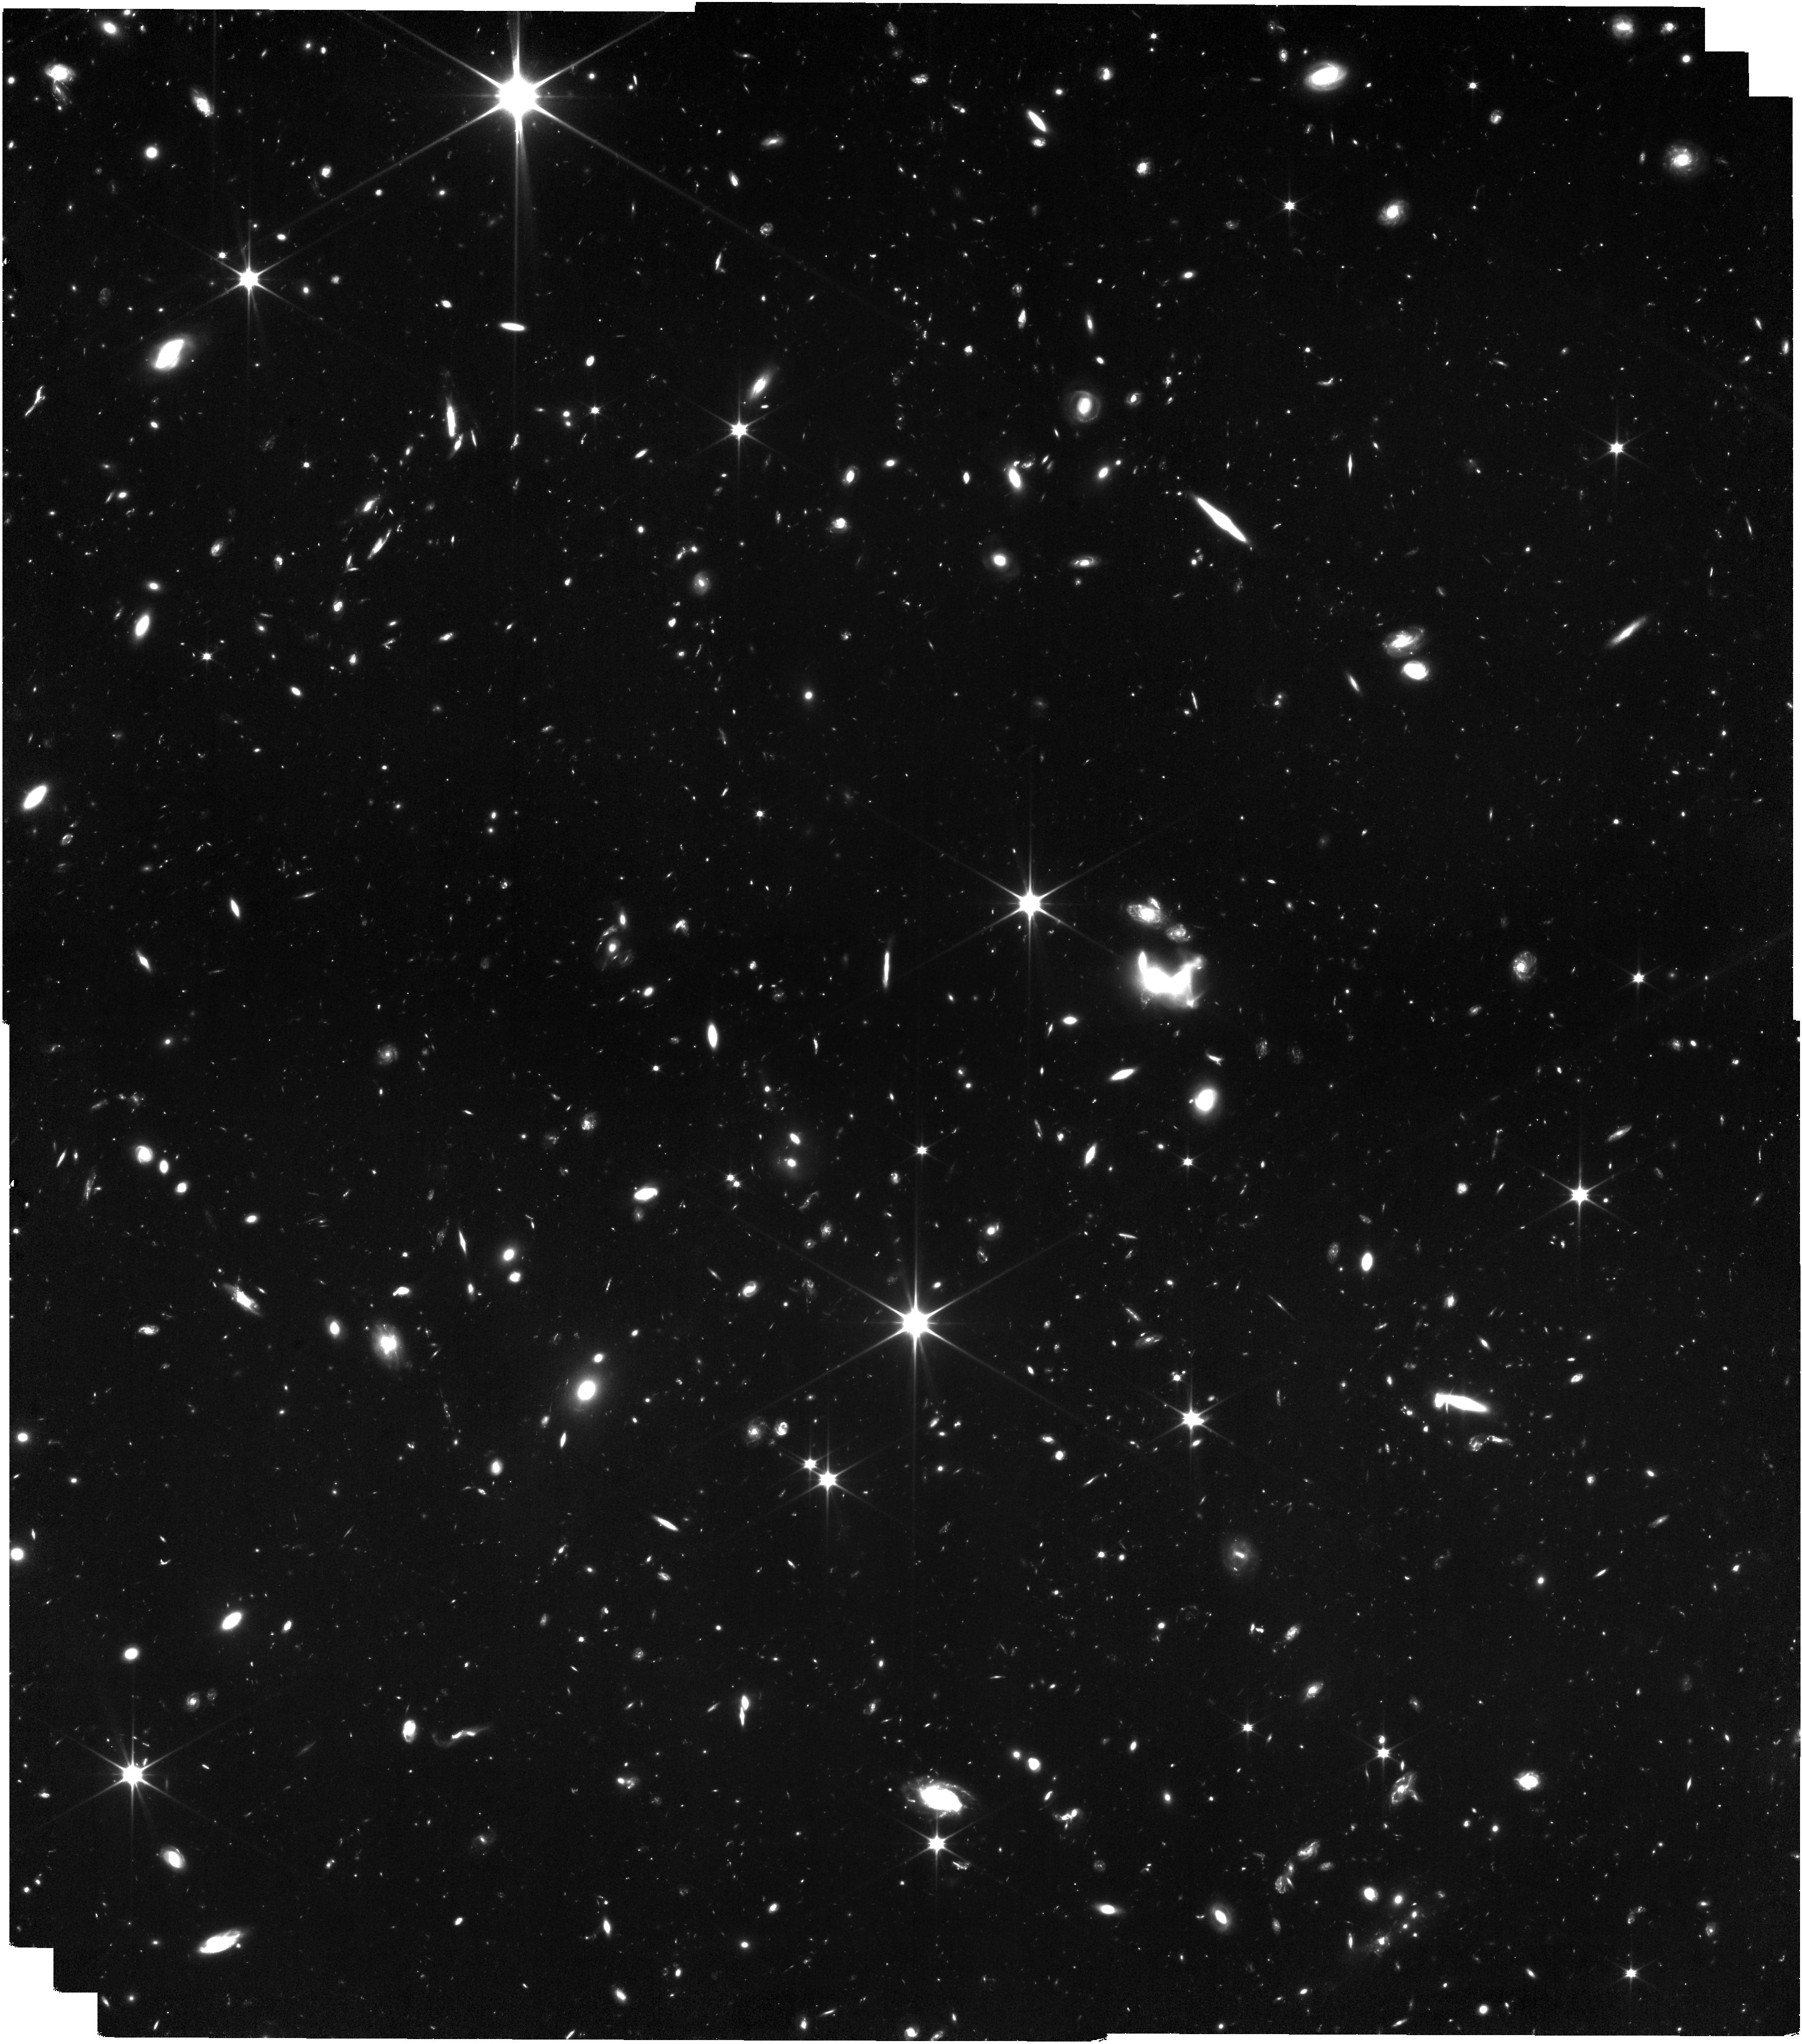
Target: ABELL2744
Instrument: NIRISS
Filter: CLEAR+F090W
Exposure: 6.9 h
Observation ID: jw03516-o002_t001_niriss_clear-f090w

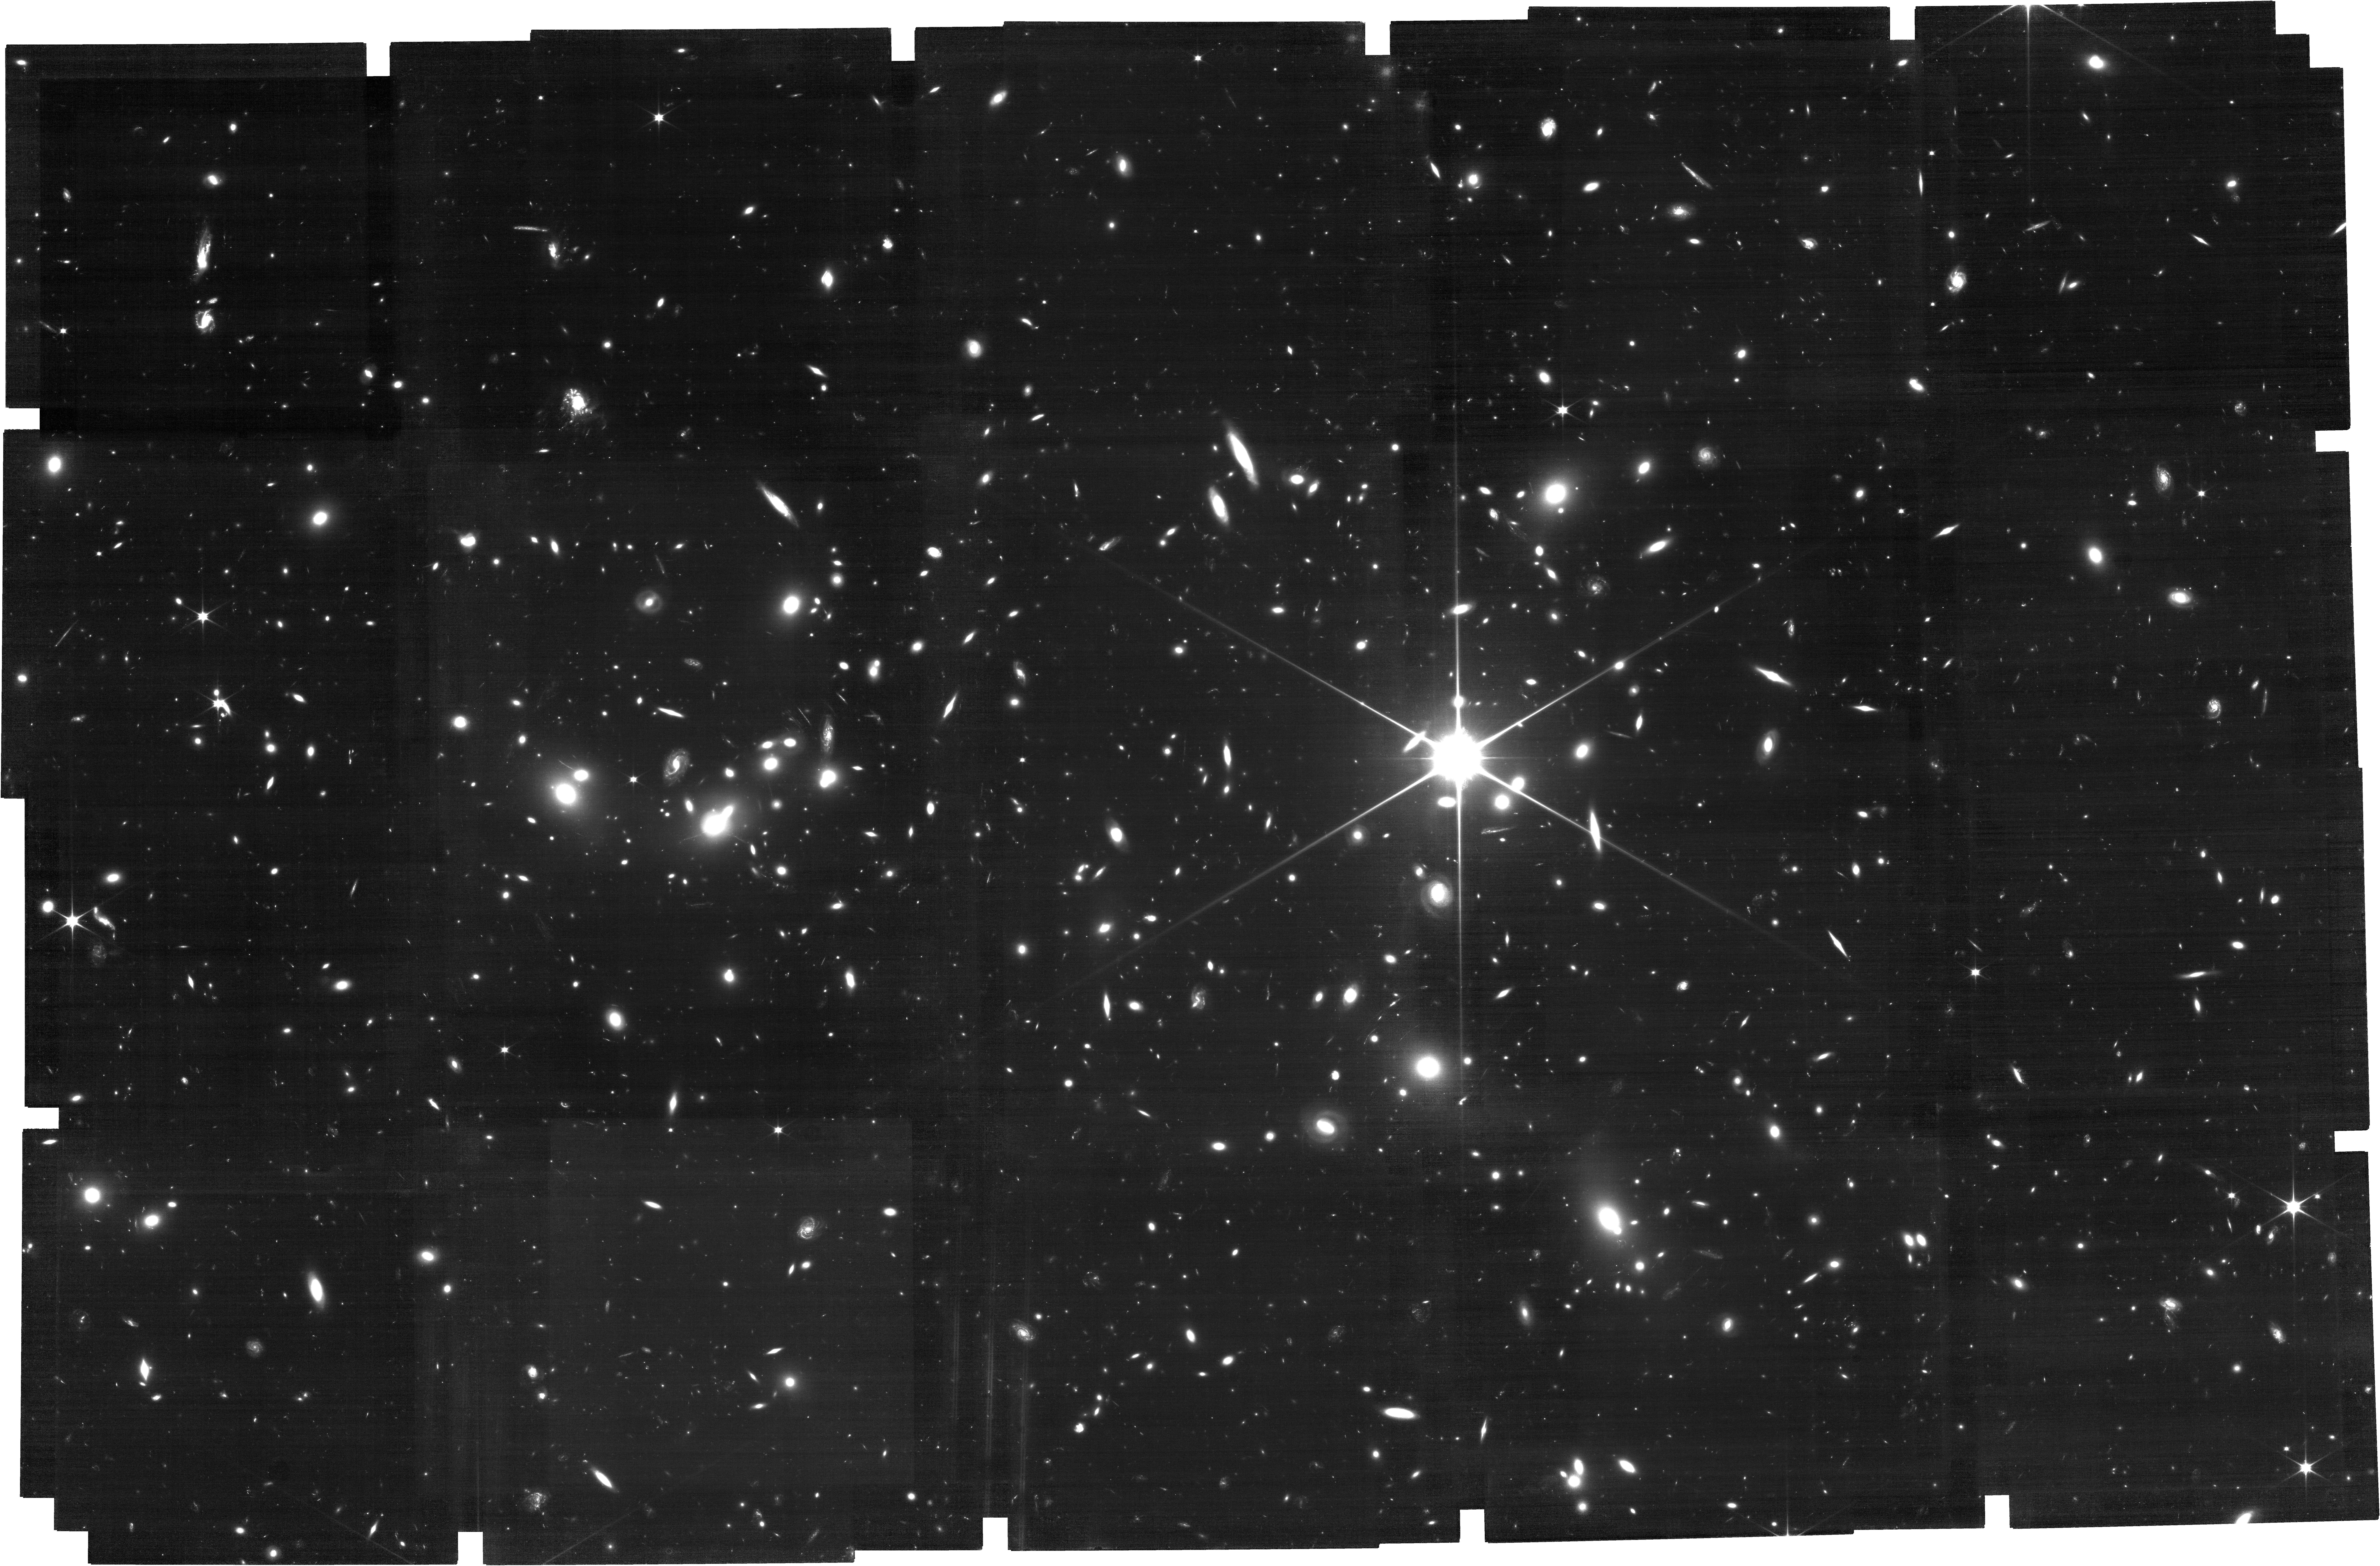
Target: ABELL2744
Instrument: NIRCAM
Filter: F070W
Exposure: 6.9 h
Observation ID: jw03516-o001_t001_nircam_clear-f070w

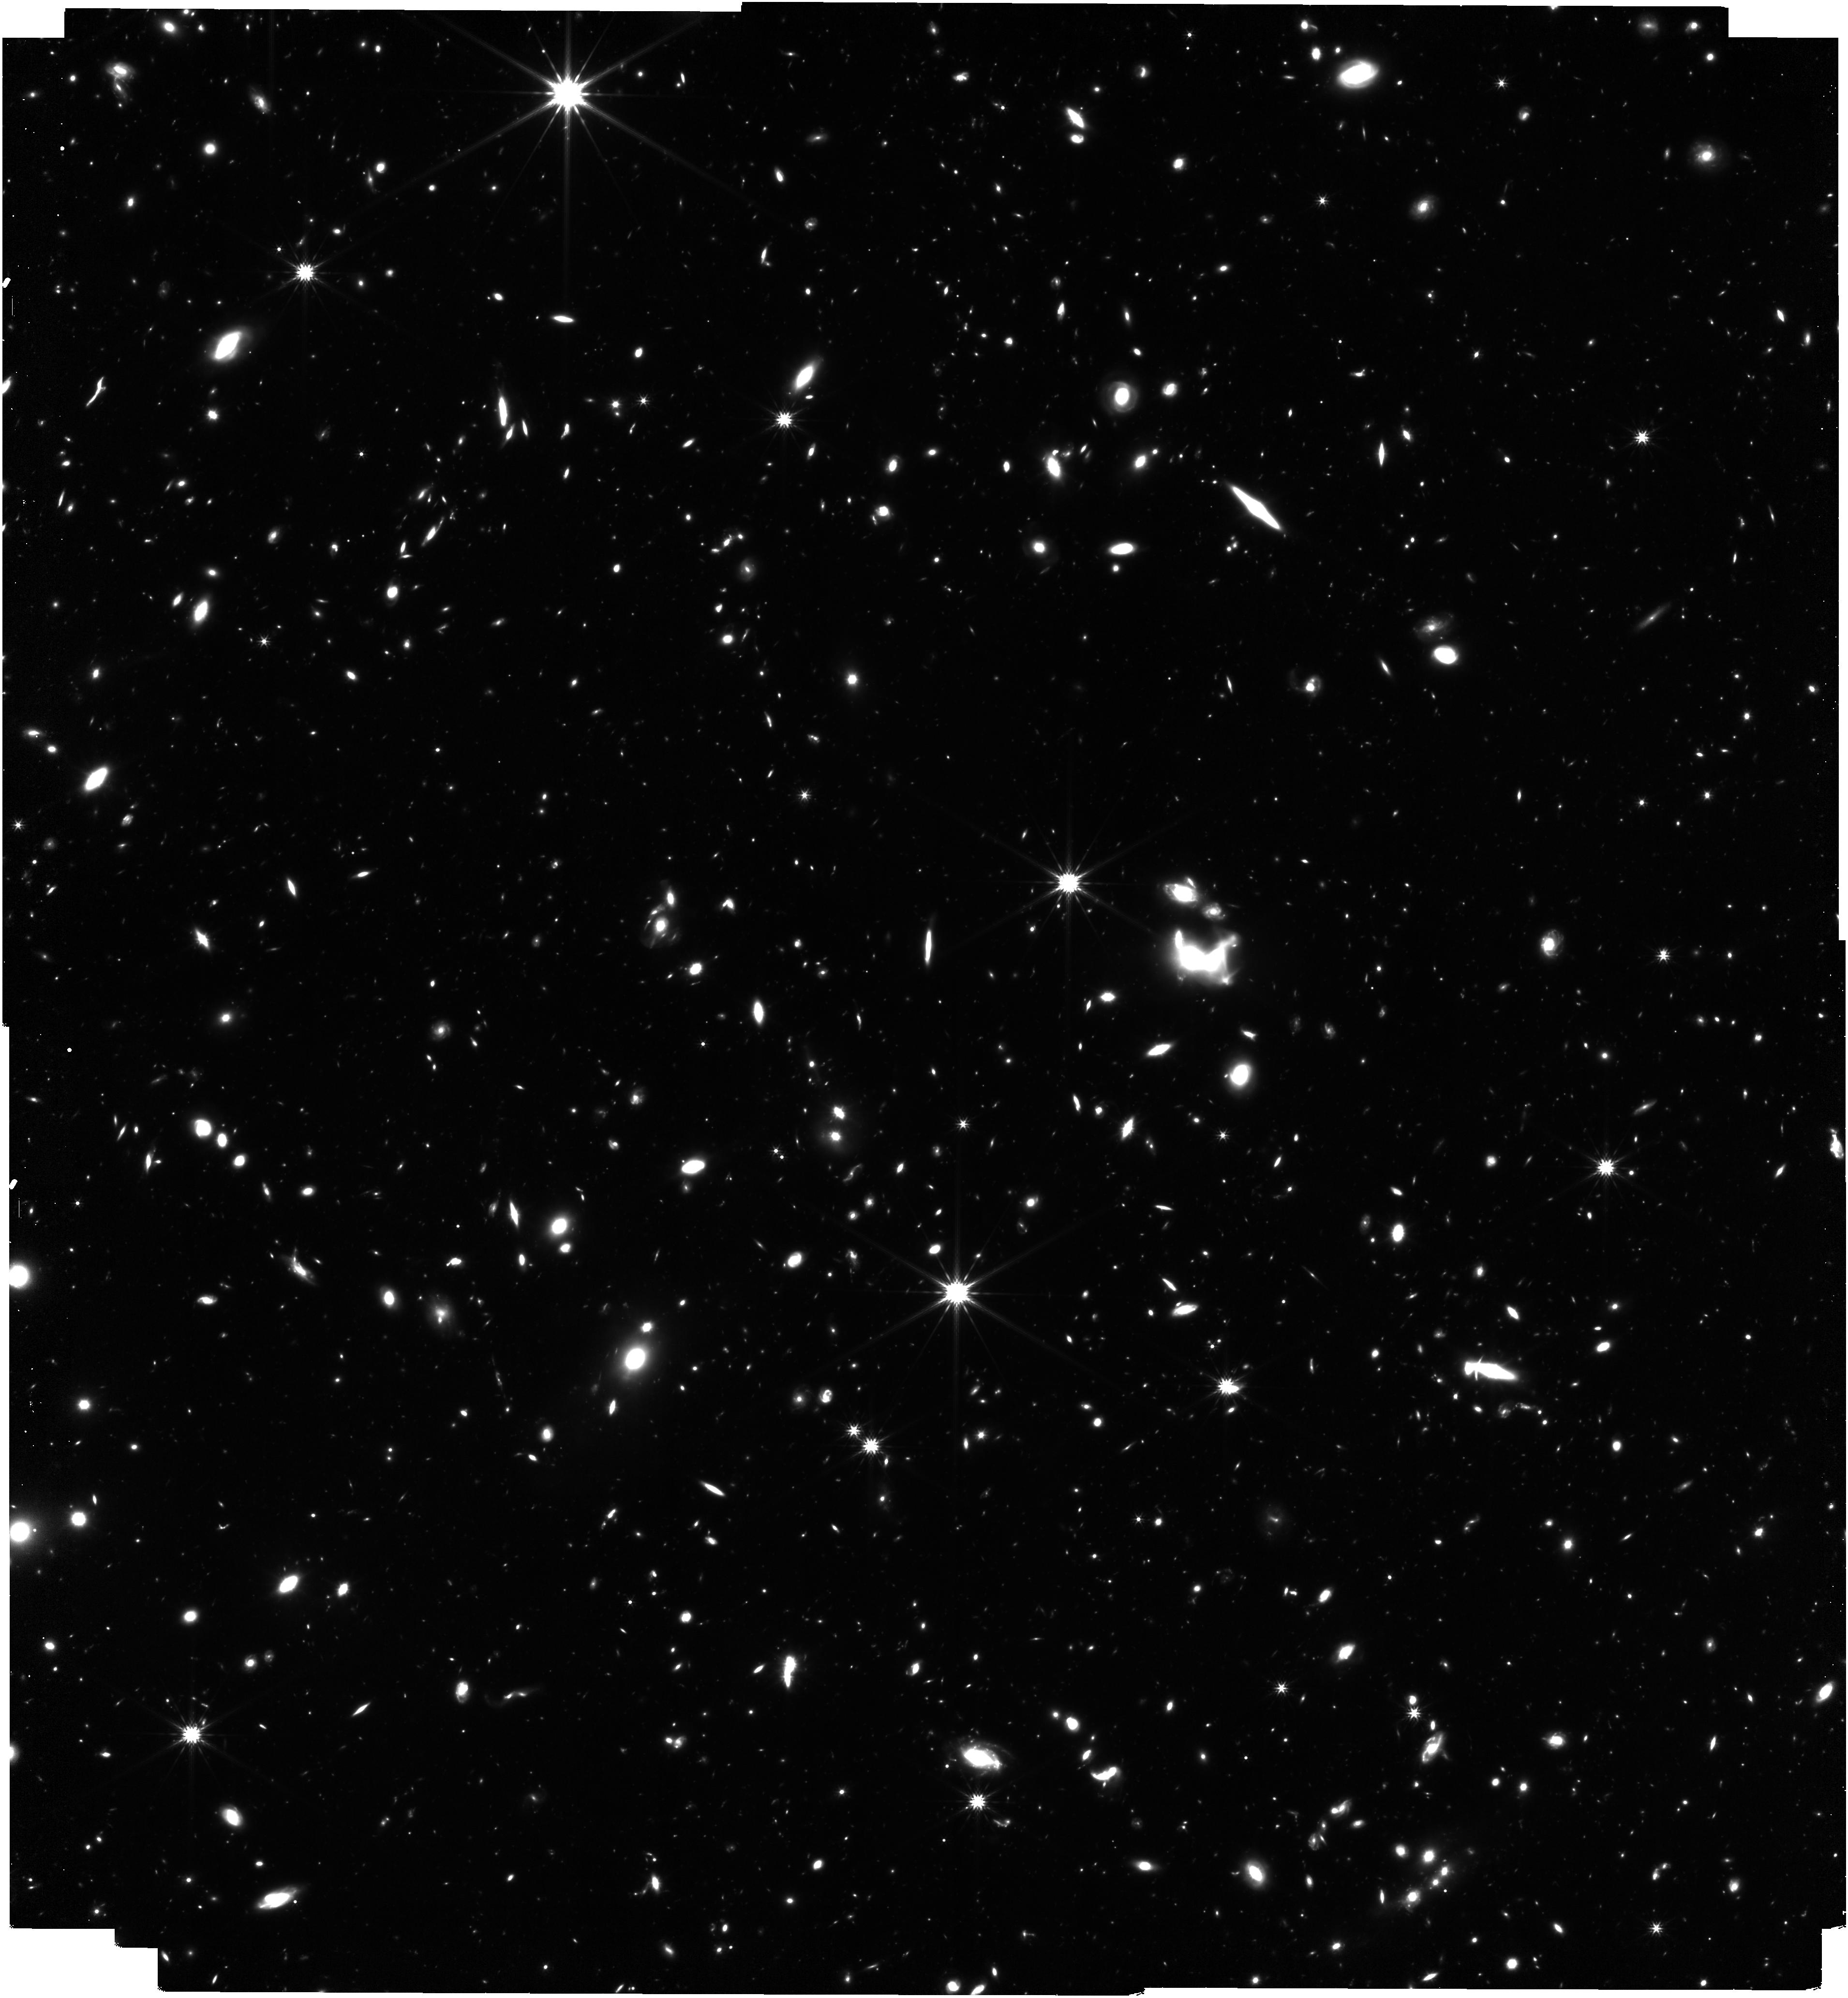
Target: ABELL2744
Instrument: NIRISS
Filter: F277W
Exposure: 7.4 h
Observation ID: jw03516-o002_t001_niriss_clearp-f277w

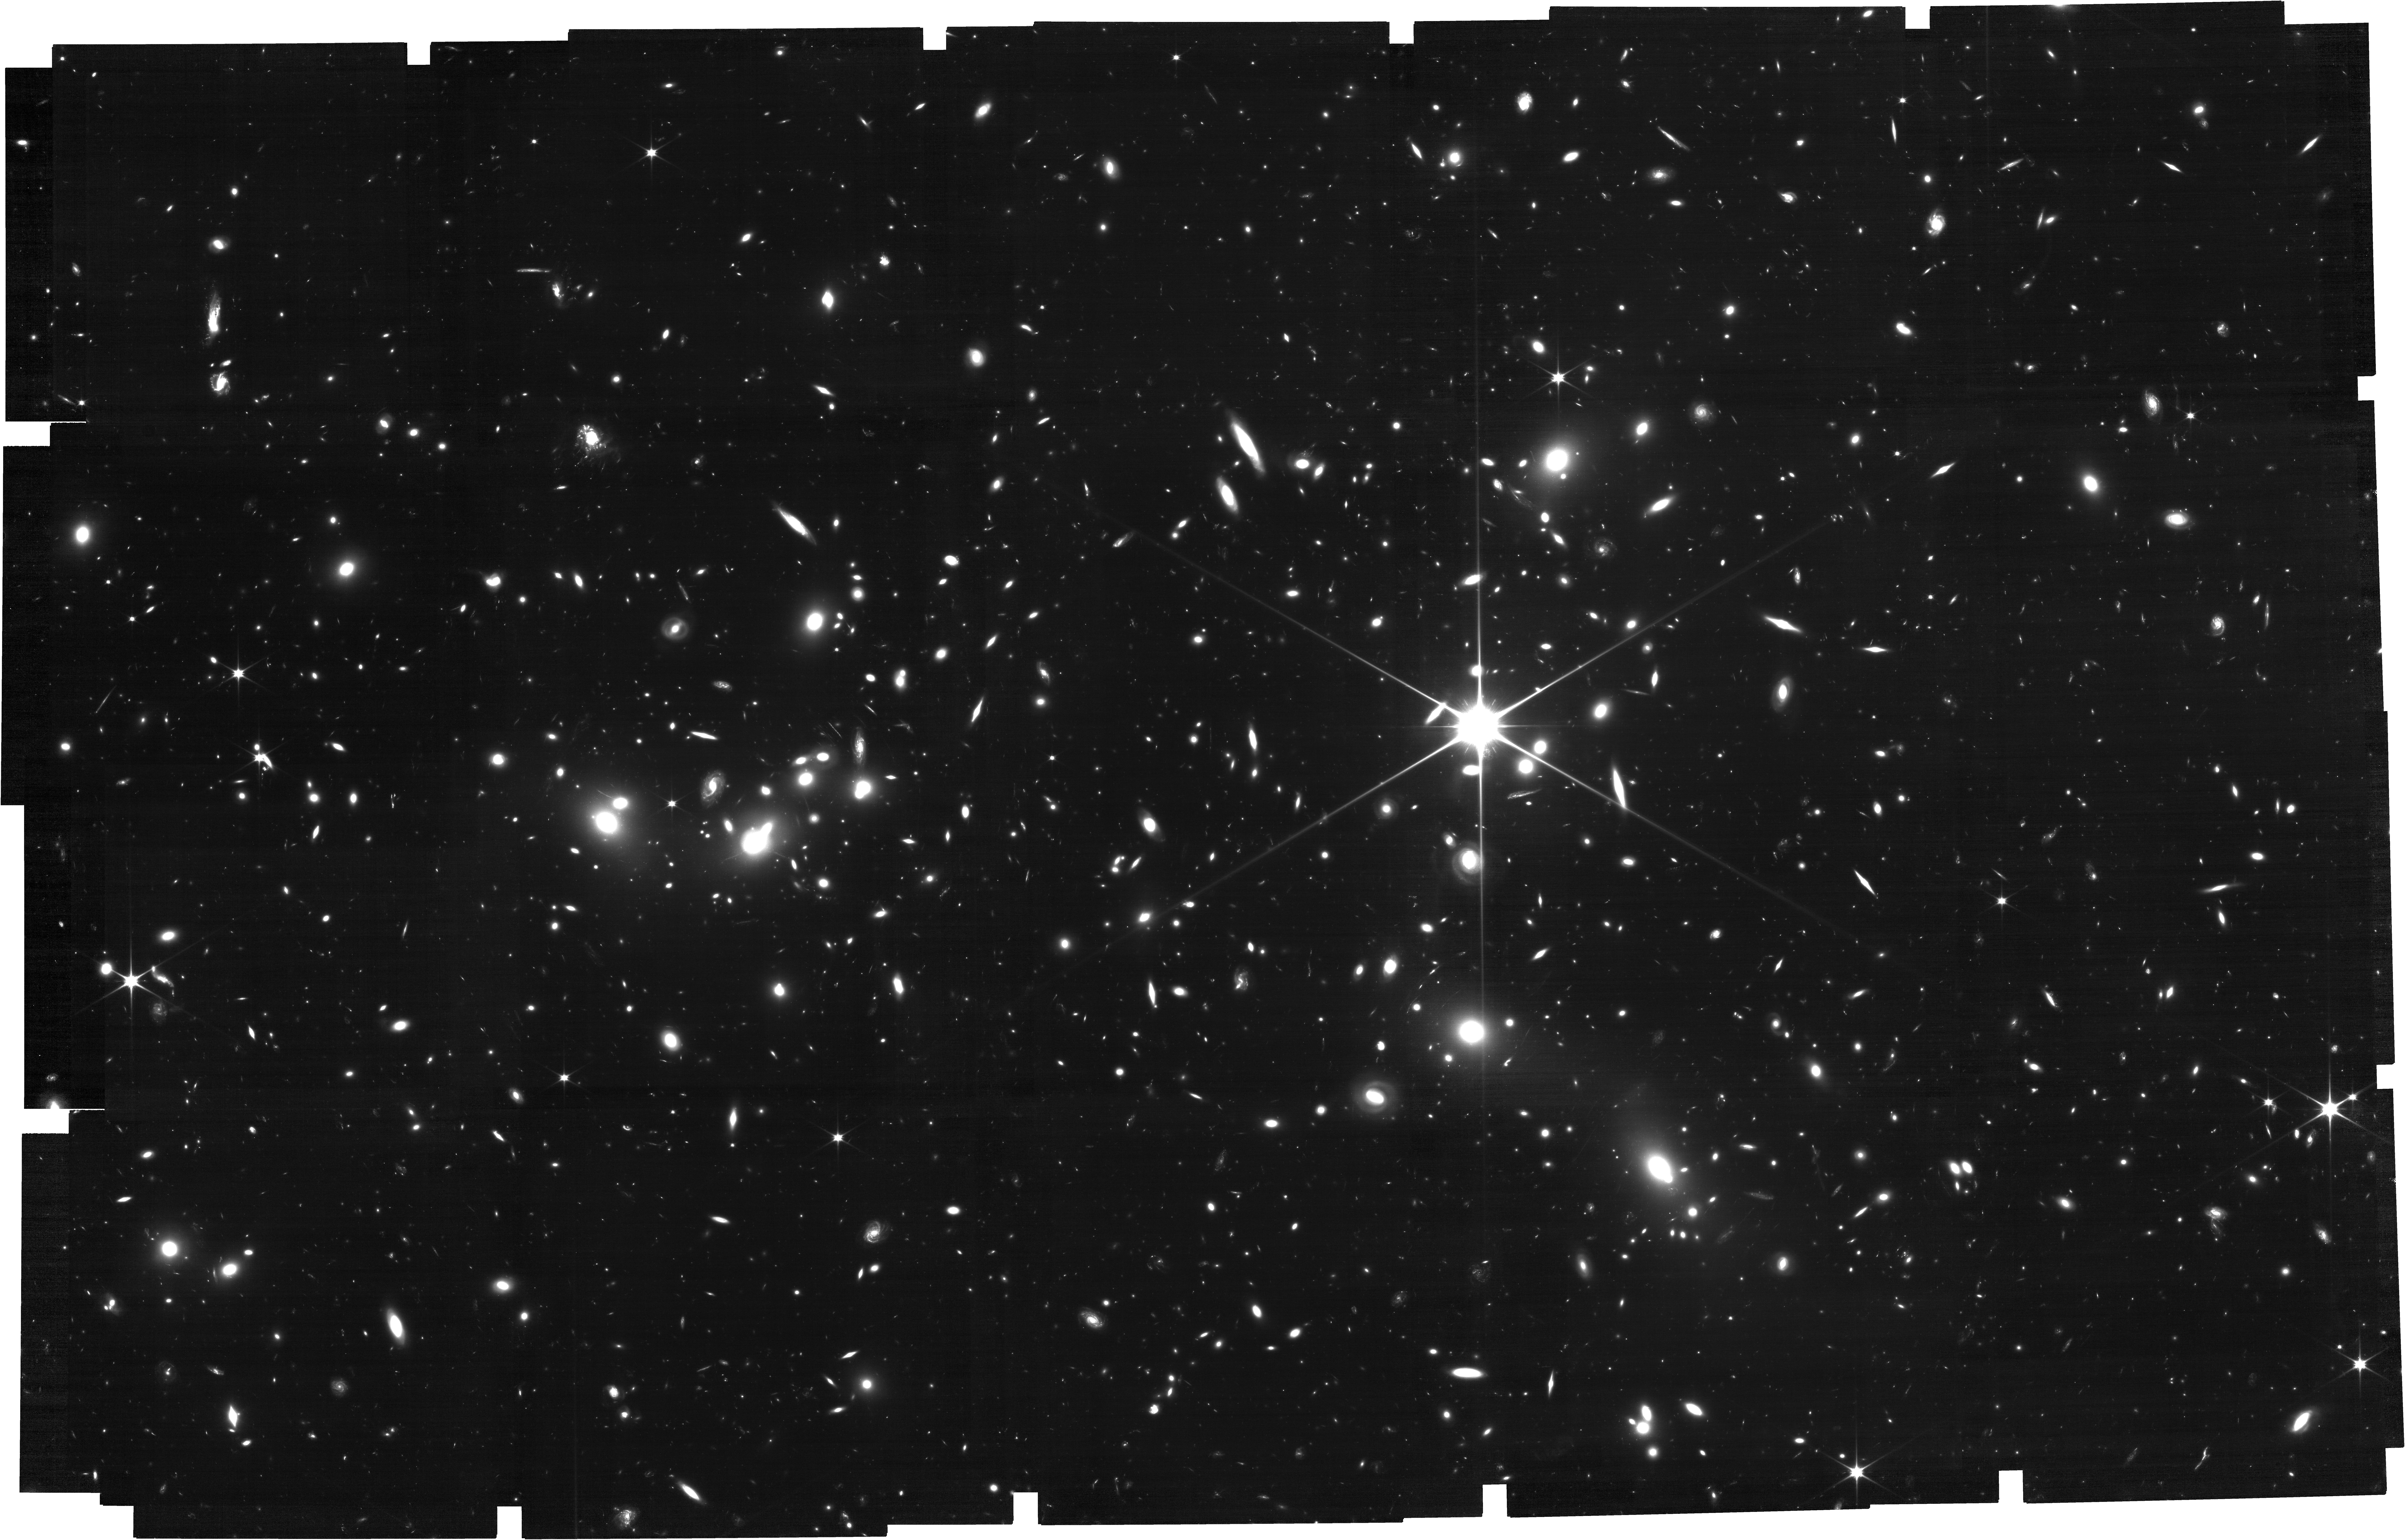
Target: ABELL2744
Instrument: NIRCAM
Filter: F090W
Exposure: 8.6 h
Observation ID: jw03516-o002_t001_nircam_clear-f090w

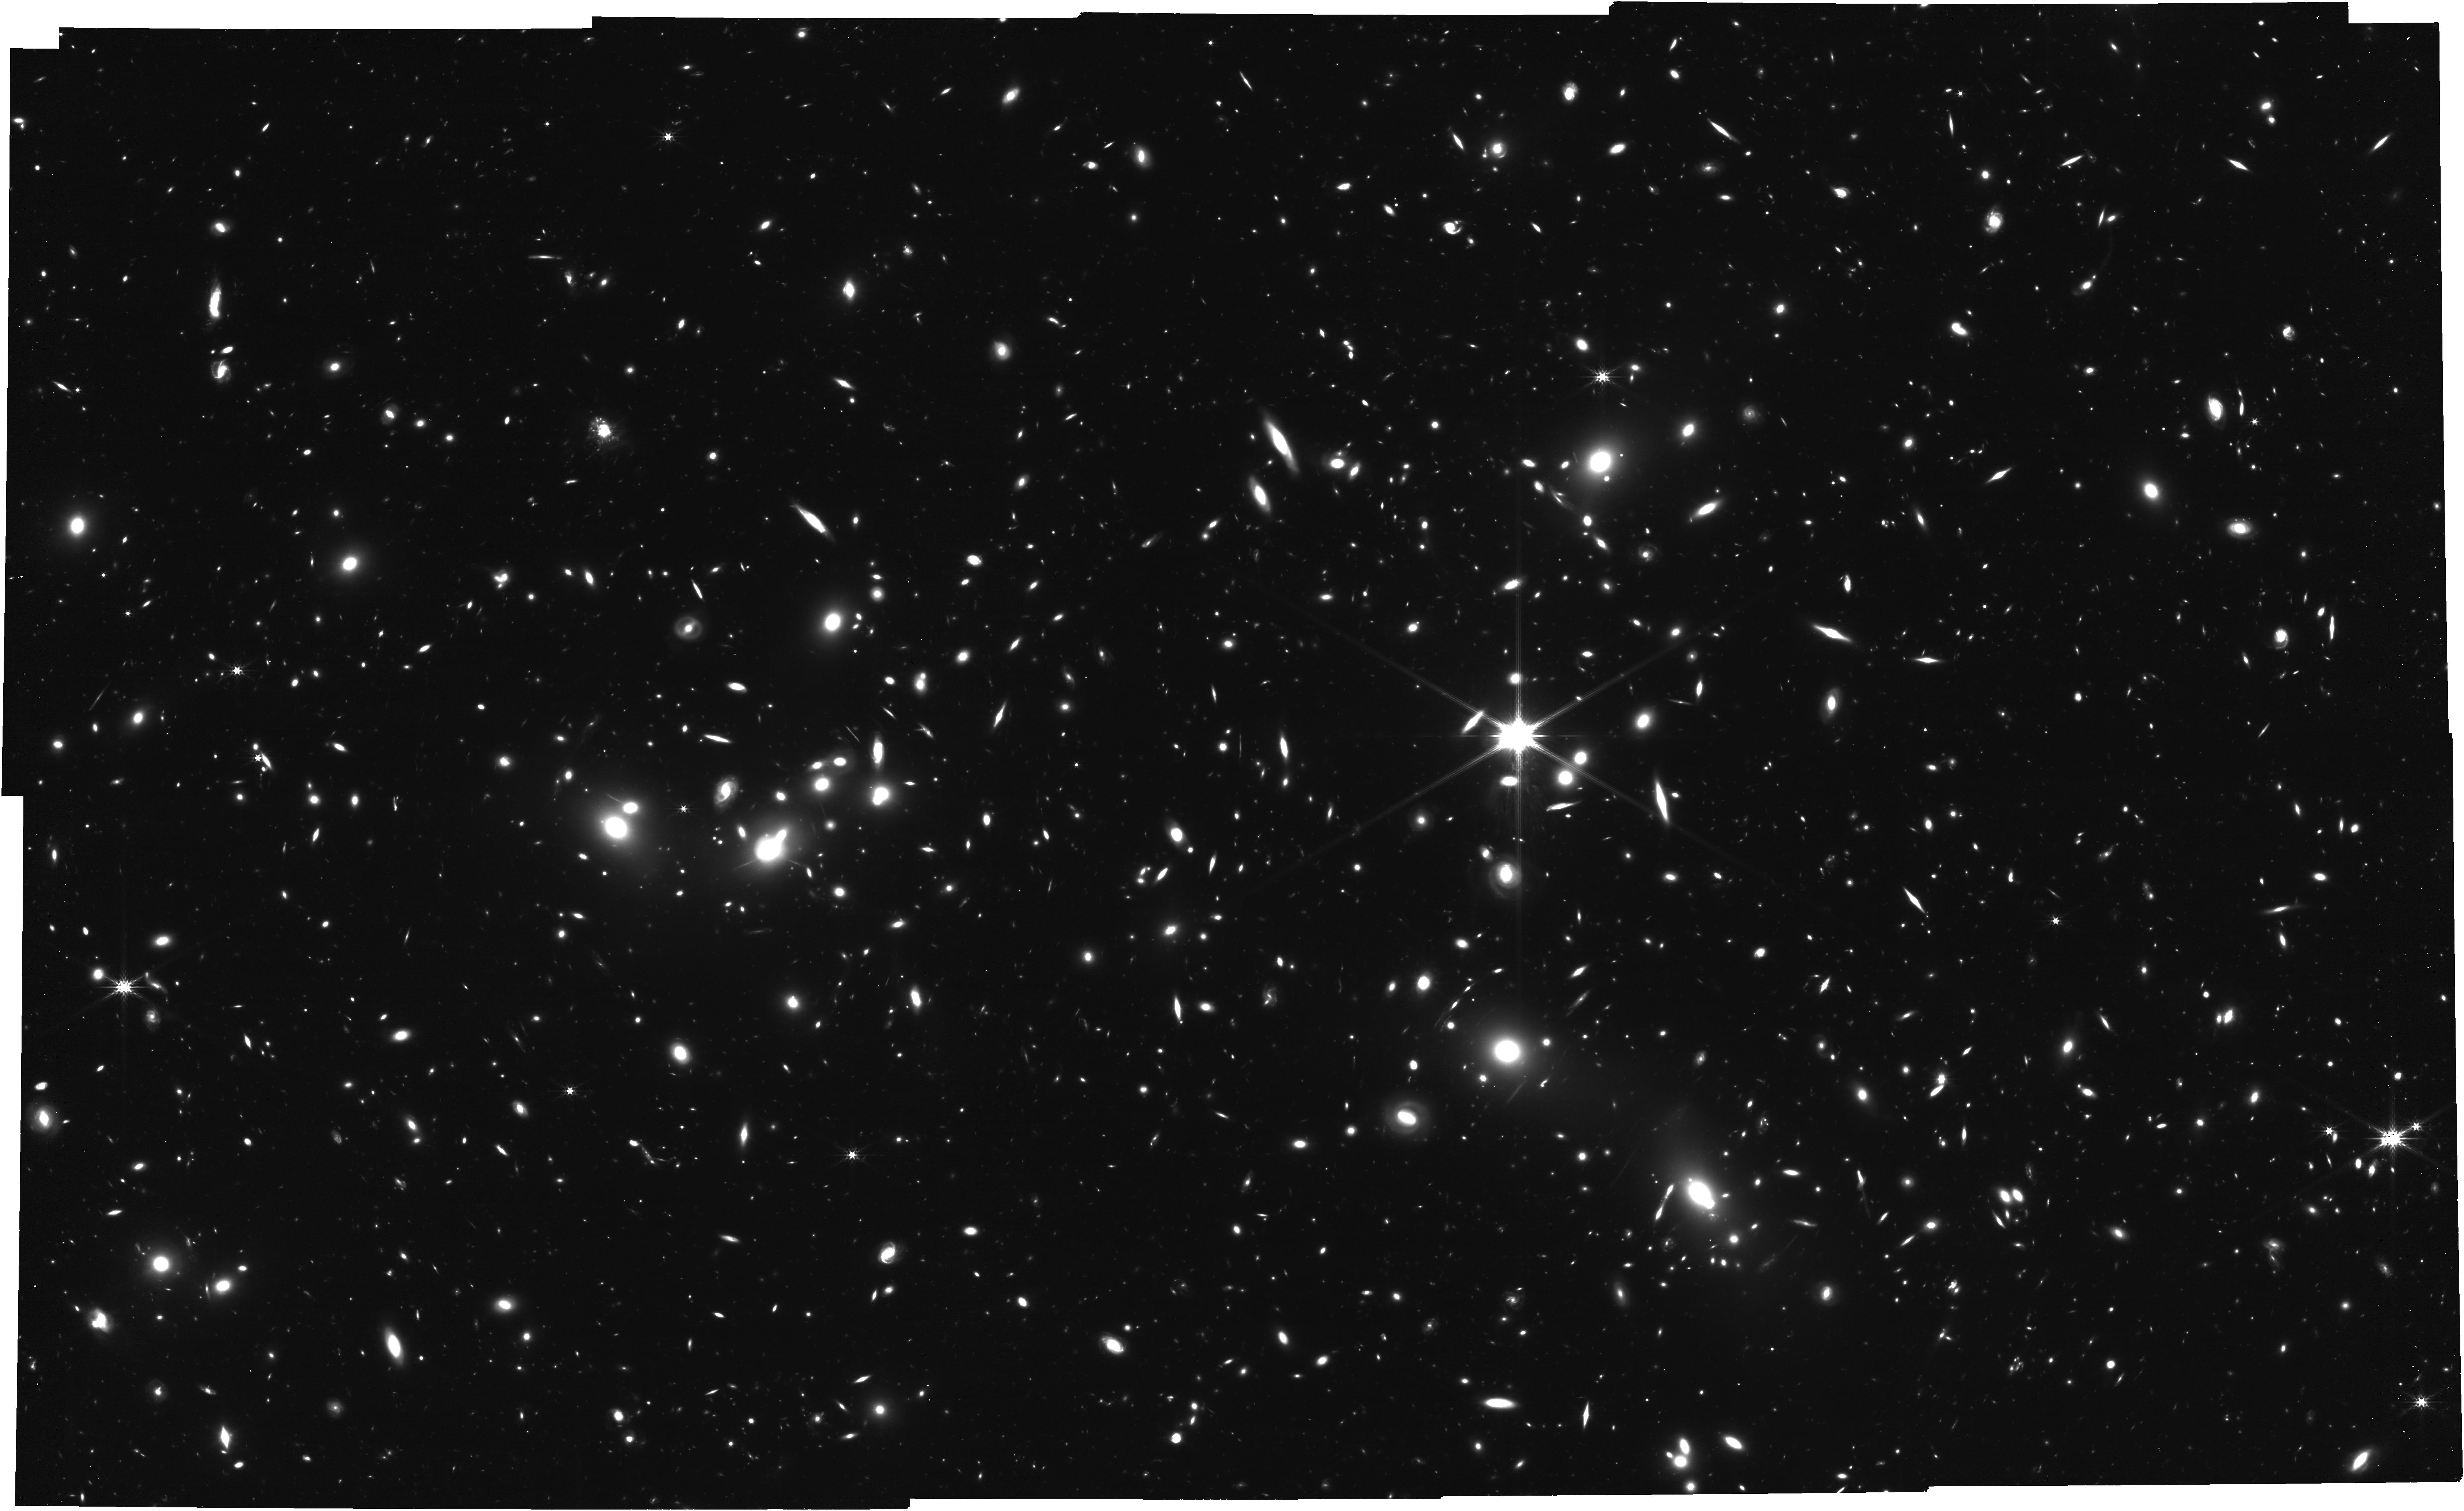
Target: ABELL2744
Instrument: NIRCAM
Filter: F356W
Exposure: 1.8 h
Observation ID: jw03516-o002_t001_nircam_clear-f356w

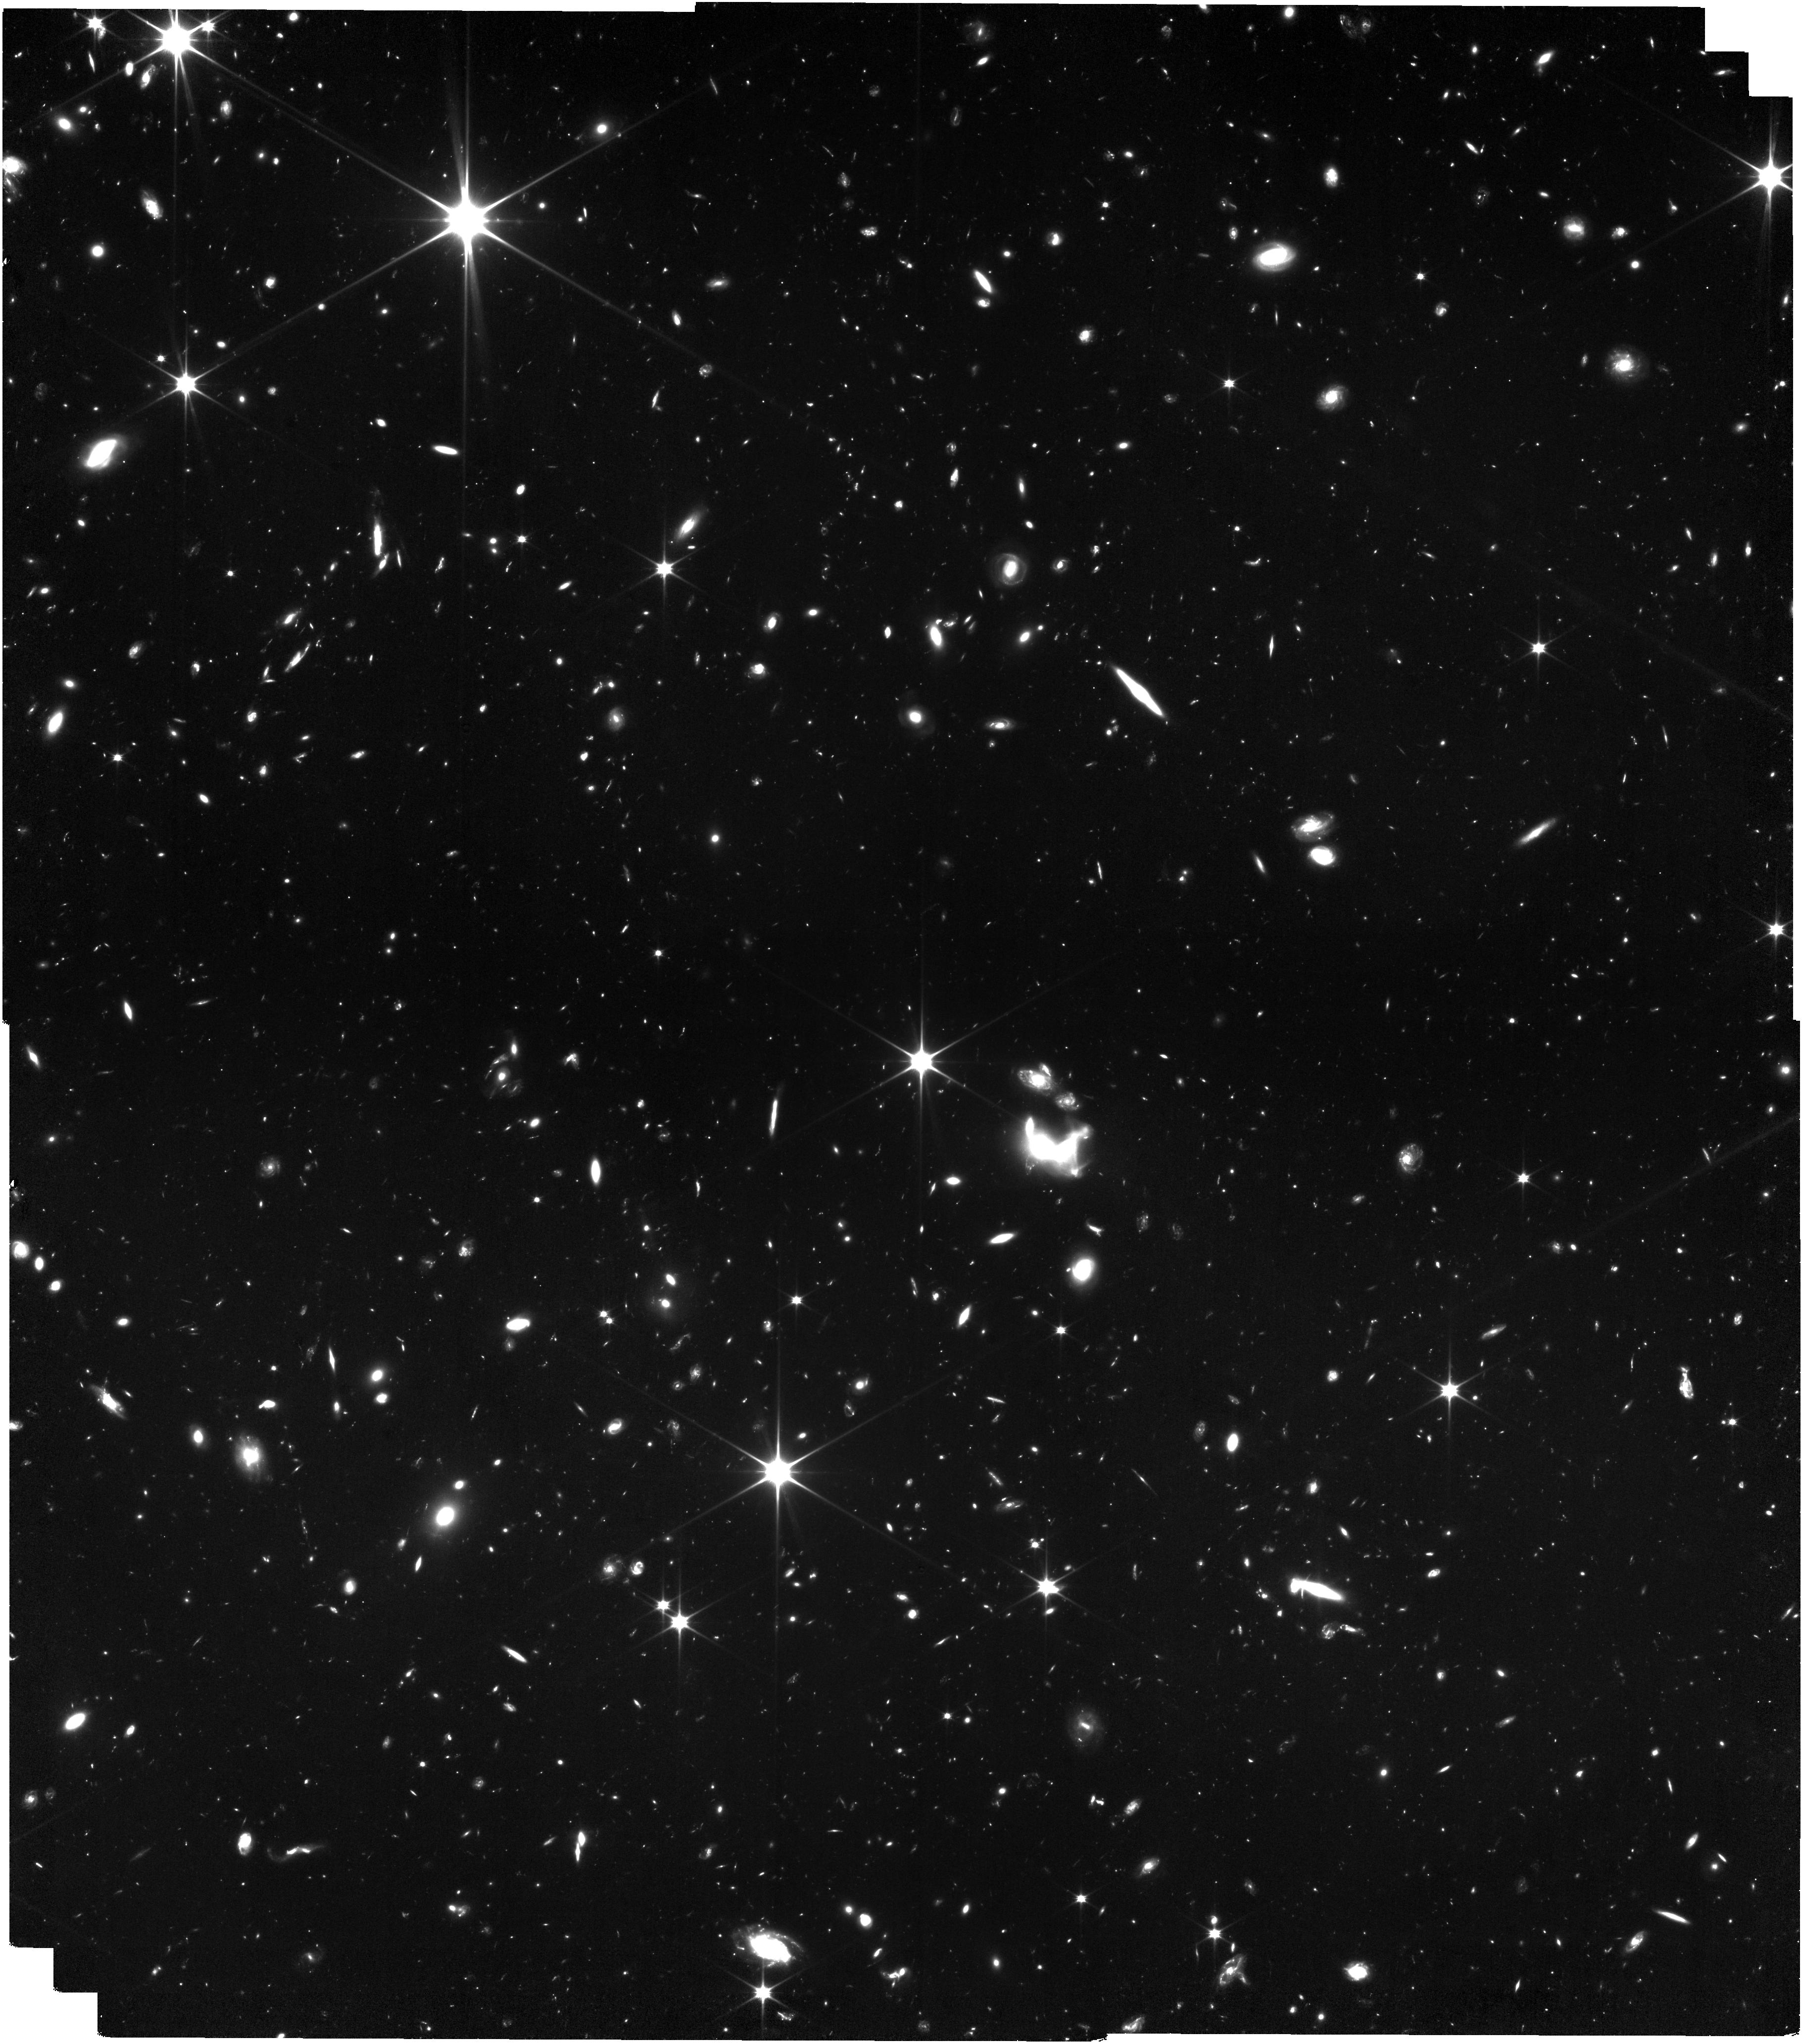
Target: ABELL2744
Instrument: NIRISS
Filter: CLEAR+F090W
Exposure: 6.9 h
Observation ID: jw03516-o001_t001_niriss_clear-f090w

All the Little Things: Pop III Signatures & the Ionizing Photon Budget of Dwarf Galaxies in the Epoch of Reionization (PI: Matthee, Jorryt)

The lowest mass galaxies in the first billion years hold the key to two frontiers of observational cosmology: (i) finding the most metal-poor first generations of stars, including metal-free Pop III stars; (ii) identifying the sources that drove cosmic reionization. The inherent faintness of these galaxies and the need for sensitive rest-optical spectroscopy of large samples have been the main limitations. Here we propose a NIRCam grism survey at JWST's most sensitive wavelength (3-4 micron), in an optimally designed mosaic, around the powerful lensing cluster Abell 2744. Leveraging the grism's spatial resolution, in some cases amplified by lensing, we will perform a flux-limited survey for metal-poor (perhaps metal-free) pockets of star formation within ~200 faint (M_UV<-16) galaxies at z~5-7. If not for Pop III stars themselves, this search promises to reveal Pop II stars that may have been directly enriched by Pop III supernovae, analogs of which have been observed in Milky Way dwarf galaxies. We will, for the first time, directly measure the distribution of ionizing efficiencies among faint galaxies at z~7 using Balmer lines exactly in the luminosity regime where reionization models have major differences. Along with simultaneous deep F090W imaging on the cluster, our survey is expected to yield ~3000 spectroscopic redshifts from z~1-7, vastly enhancing the legacy value of the A2744 field. Crucially, we will measure redshifts for multiply imaged sources in ~80% of the A2744 mosaic that is yet to be covered by spectroscopic surveys, including two high magnification regions, thereby constraining the lensing model underpinning all community science in this field.